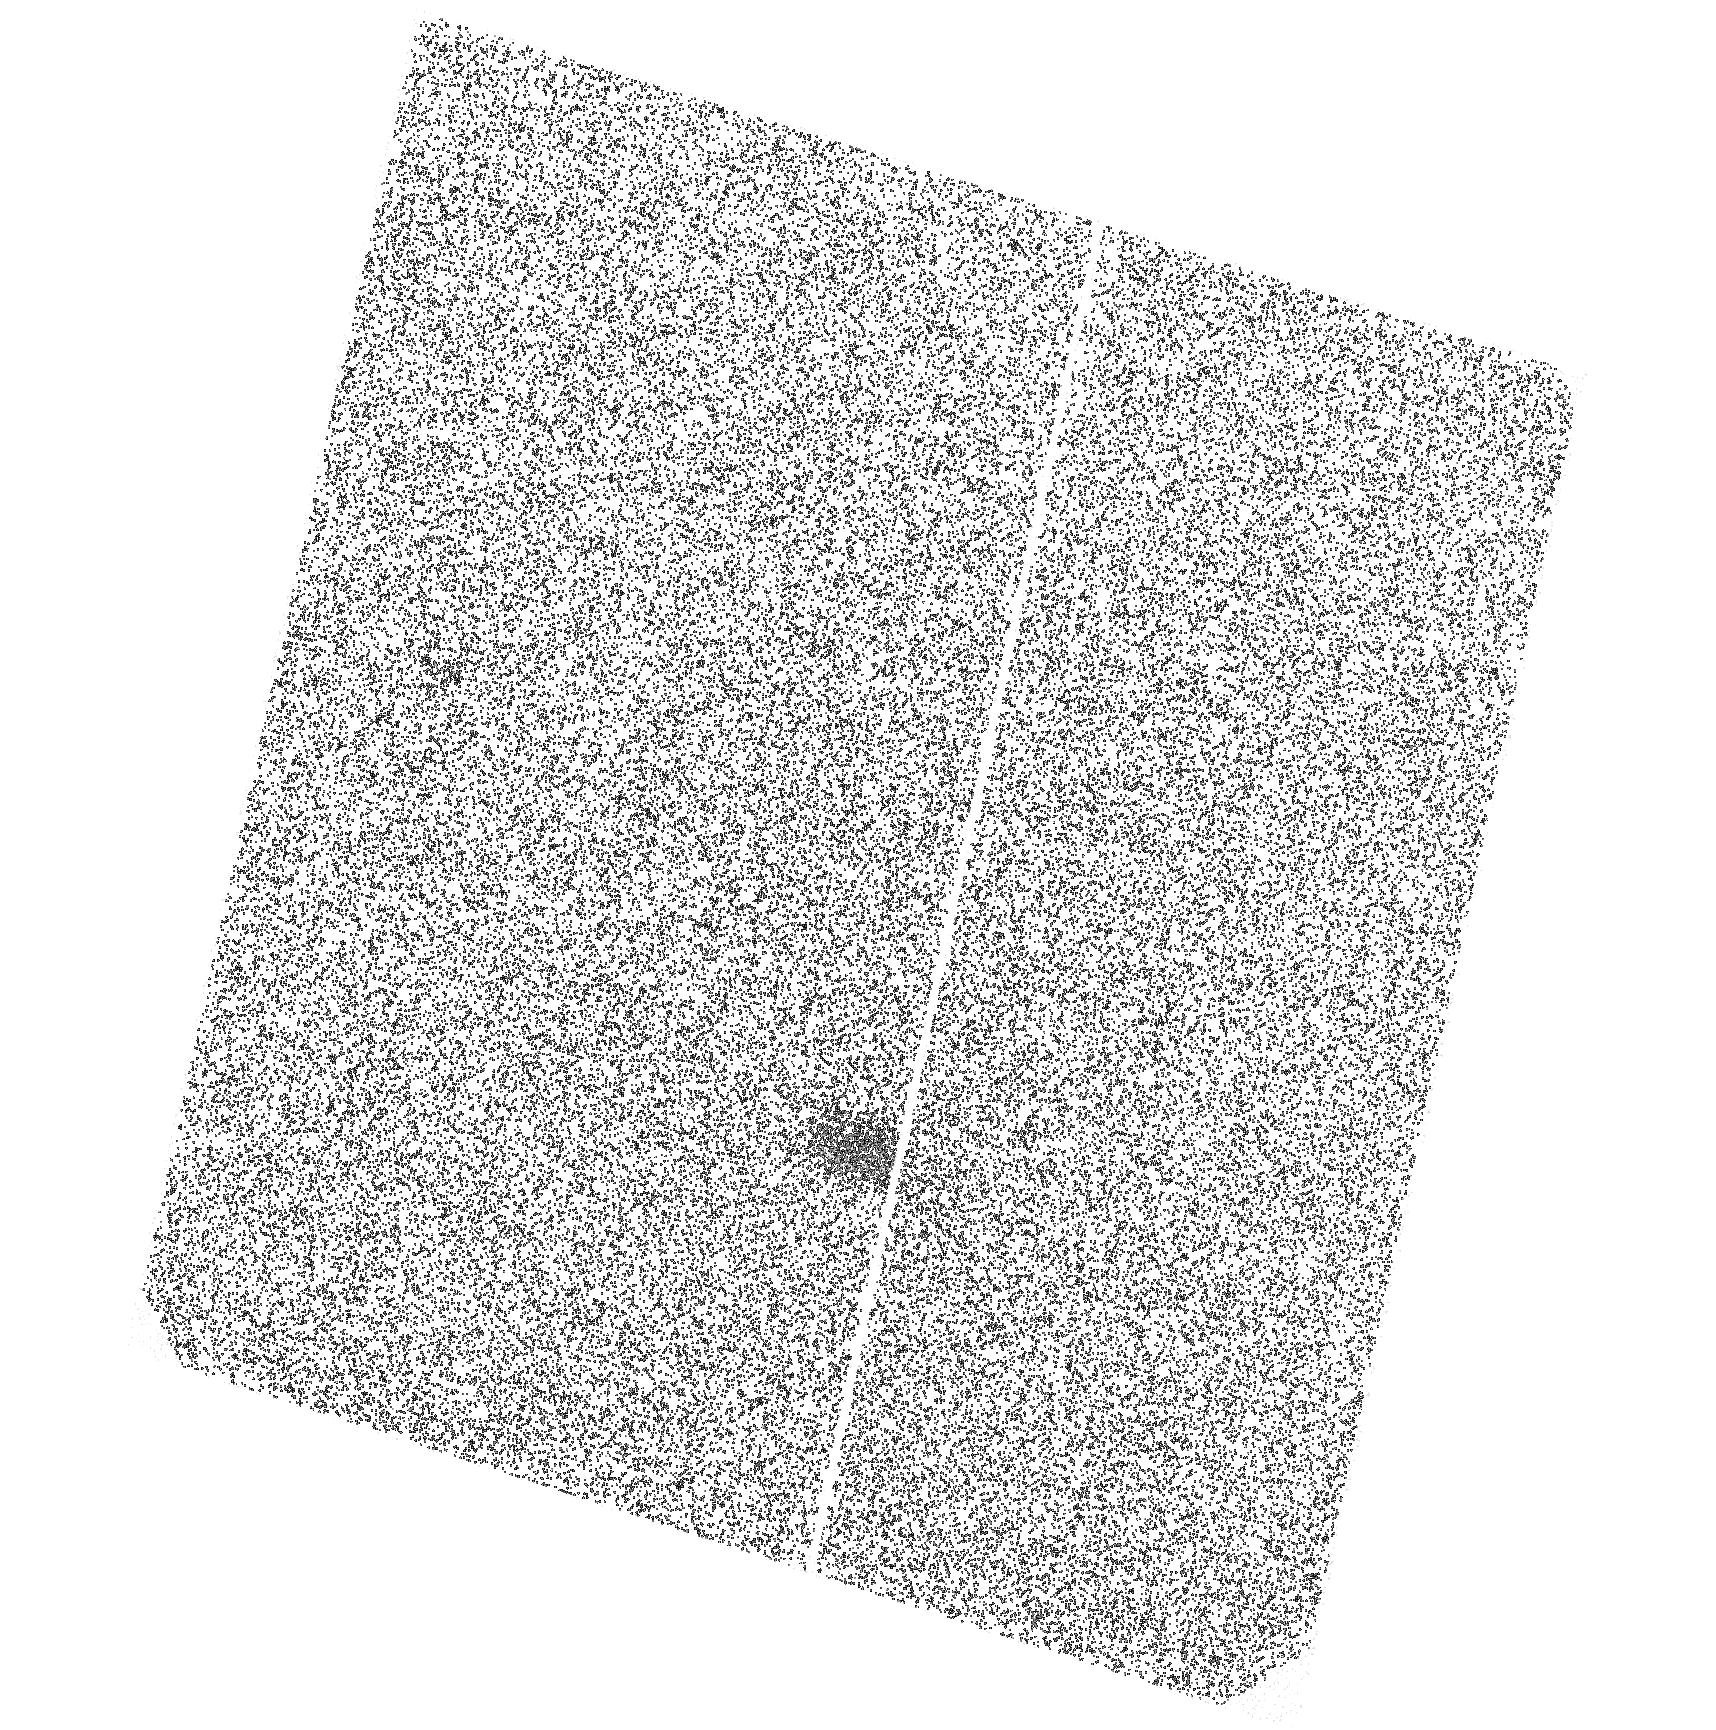
Target: PSRJ0108-1431. Instrument: ACS/SBC. Filter: F140LP. Exposure: 1.6 h. Observation ID: hst_14249_02_acs_sbc_f140lp_jcx502

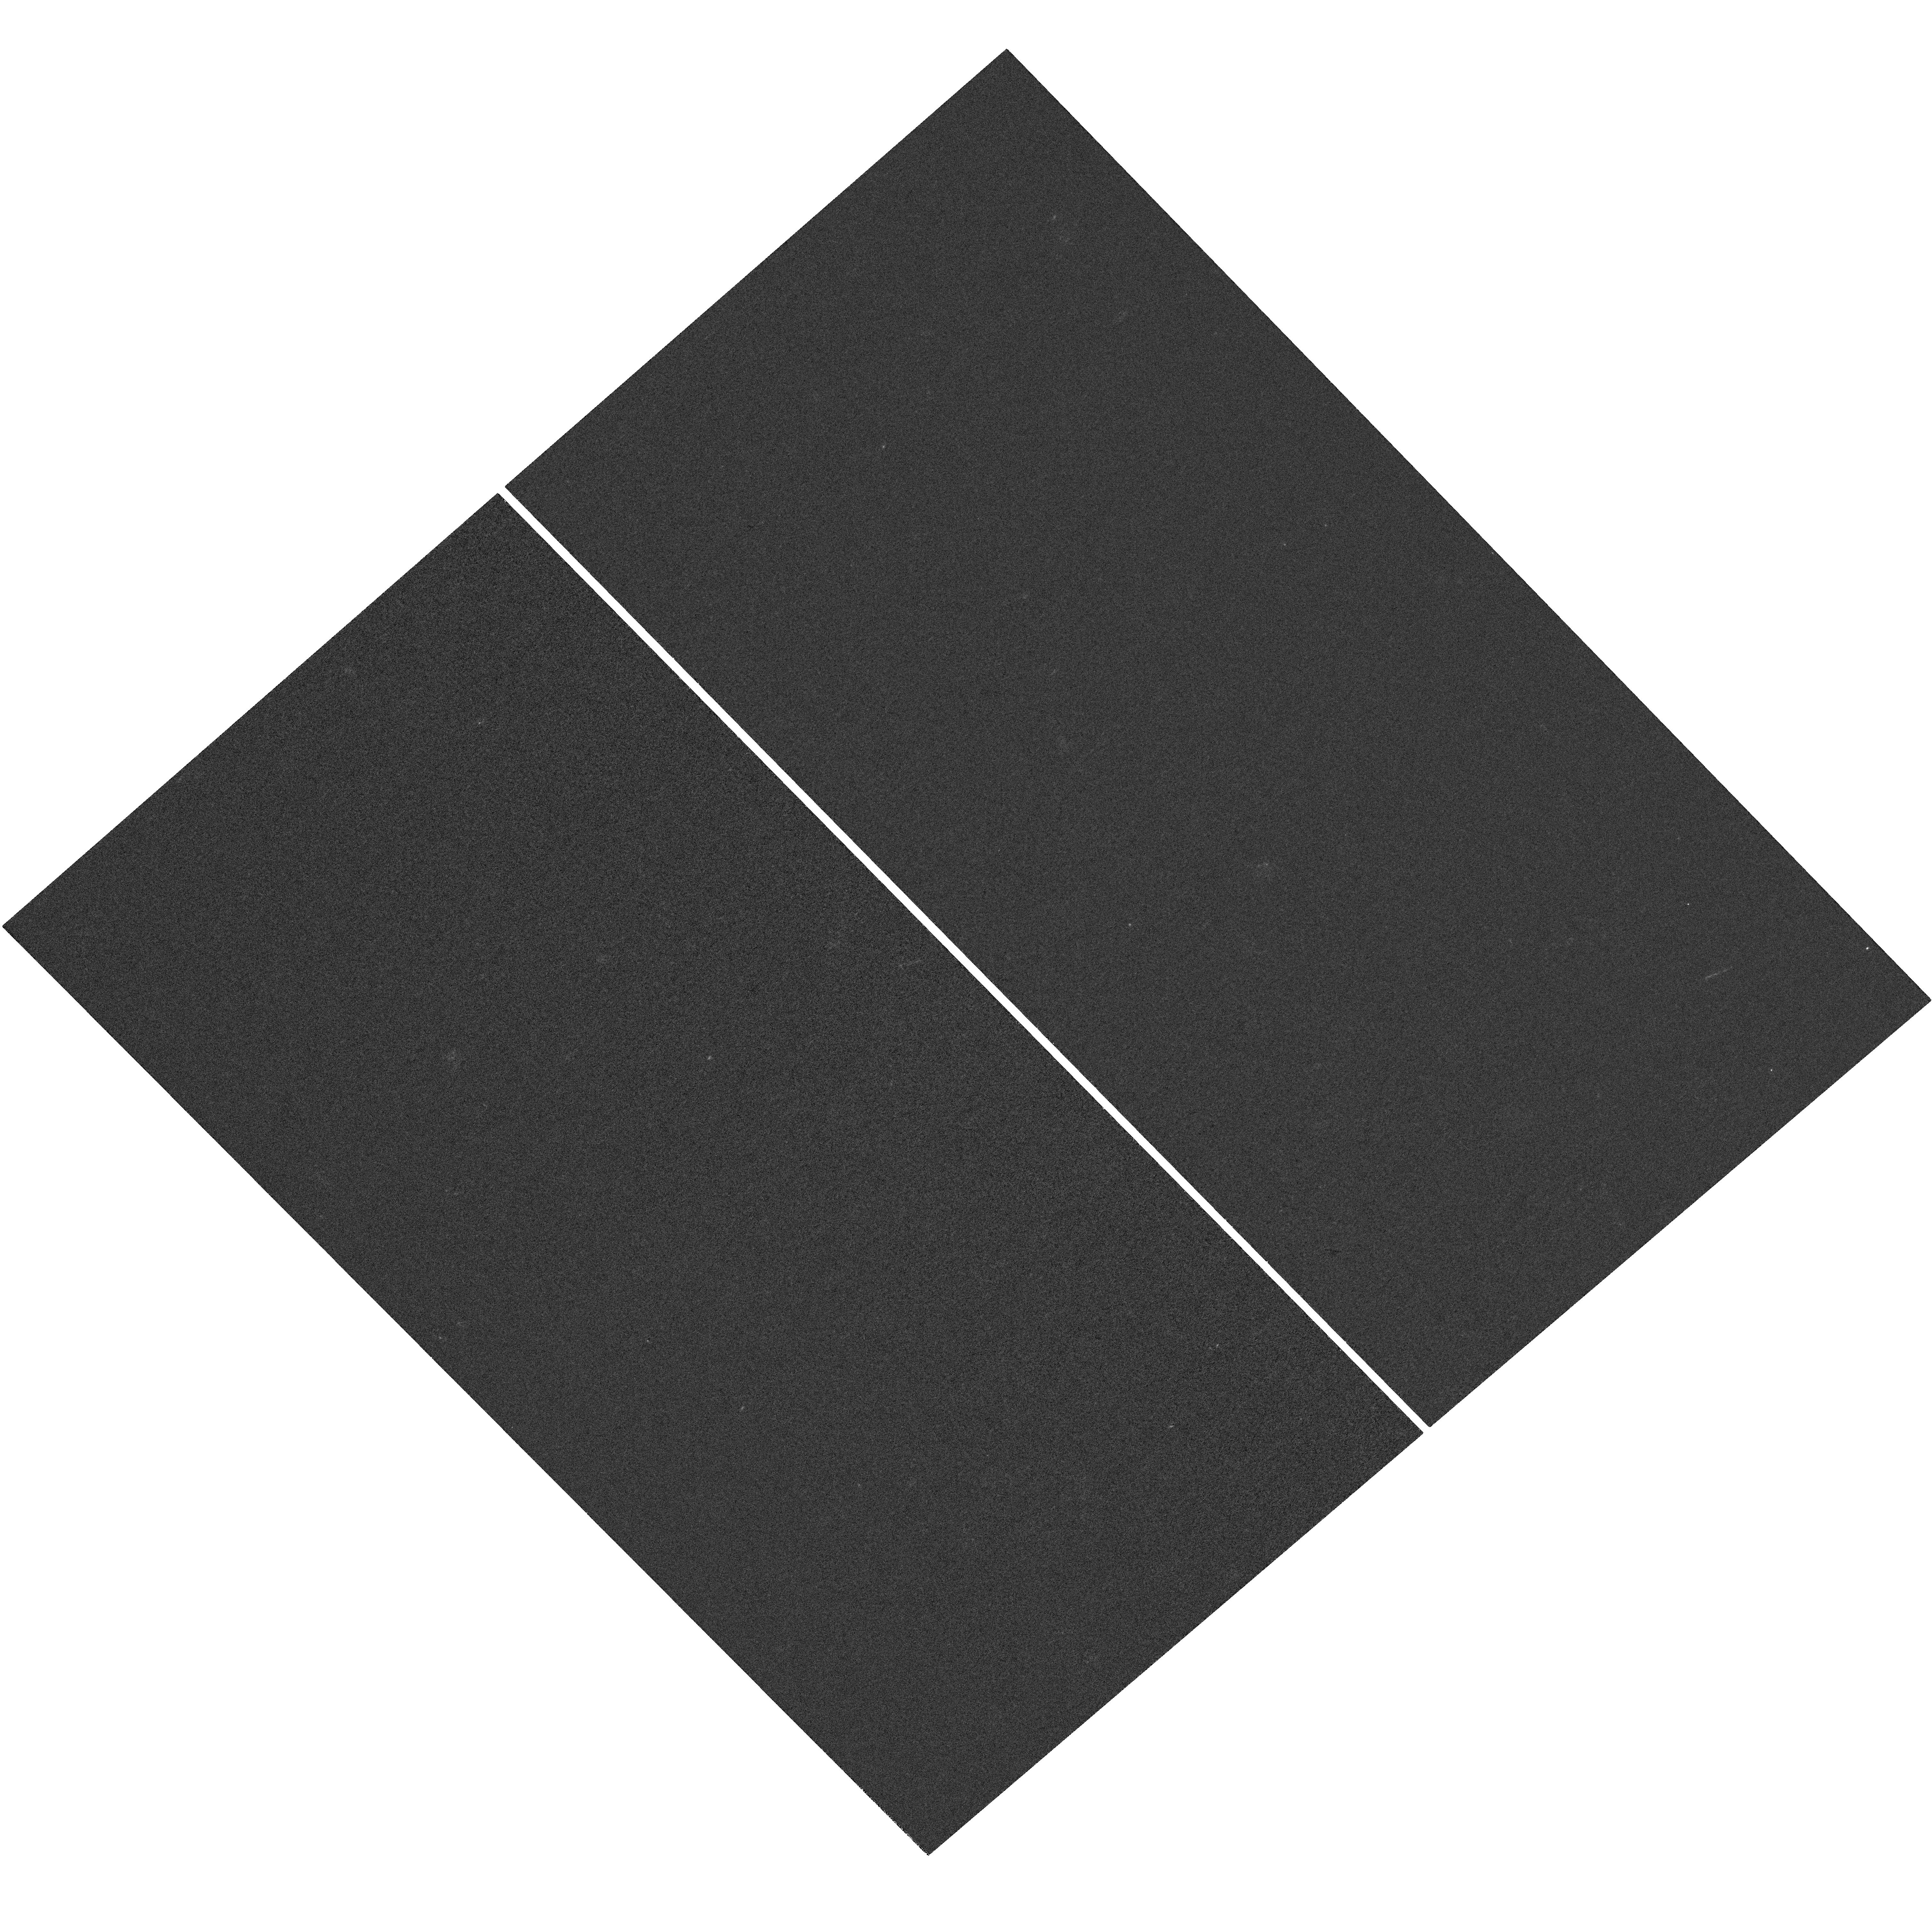
Target: PSRJ0108-1431-UPDATED. Instrument: WFC3/UVIS. Filter: F225W. Exposure: 1.4 h. Observation ID: hst_14249_51_wfc3_uvis_f225w_icx551

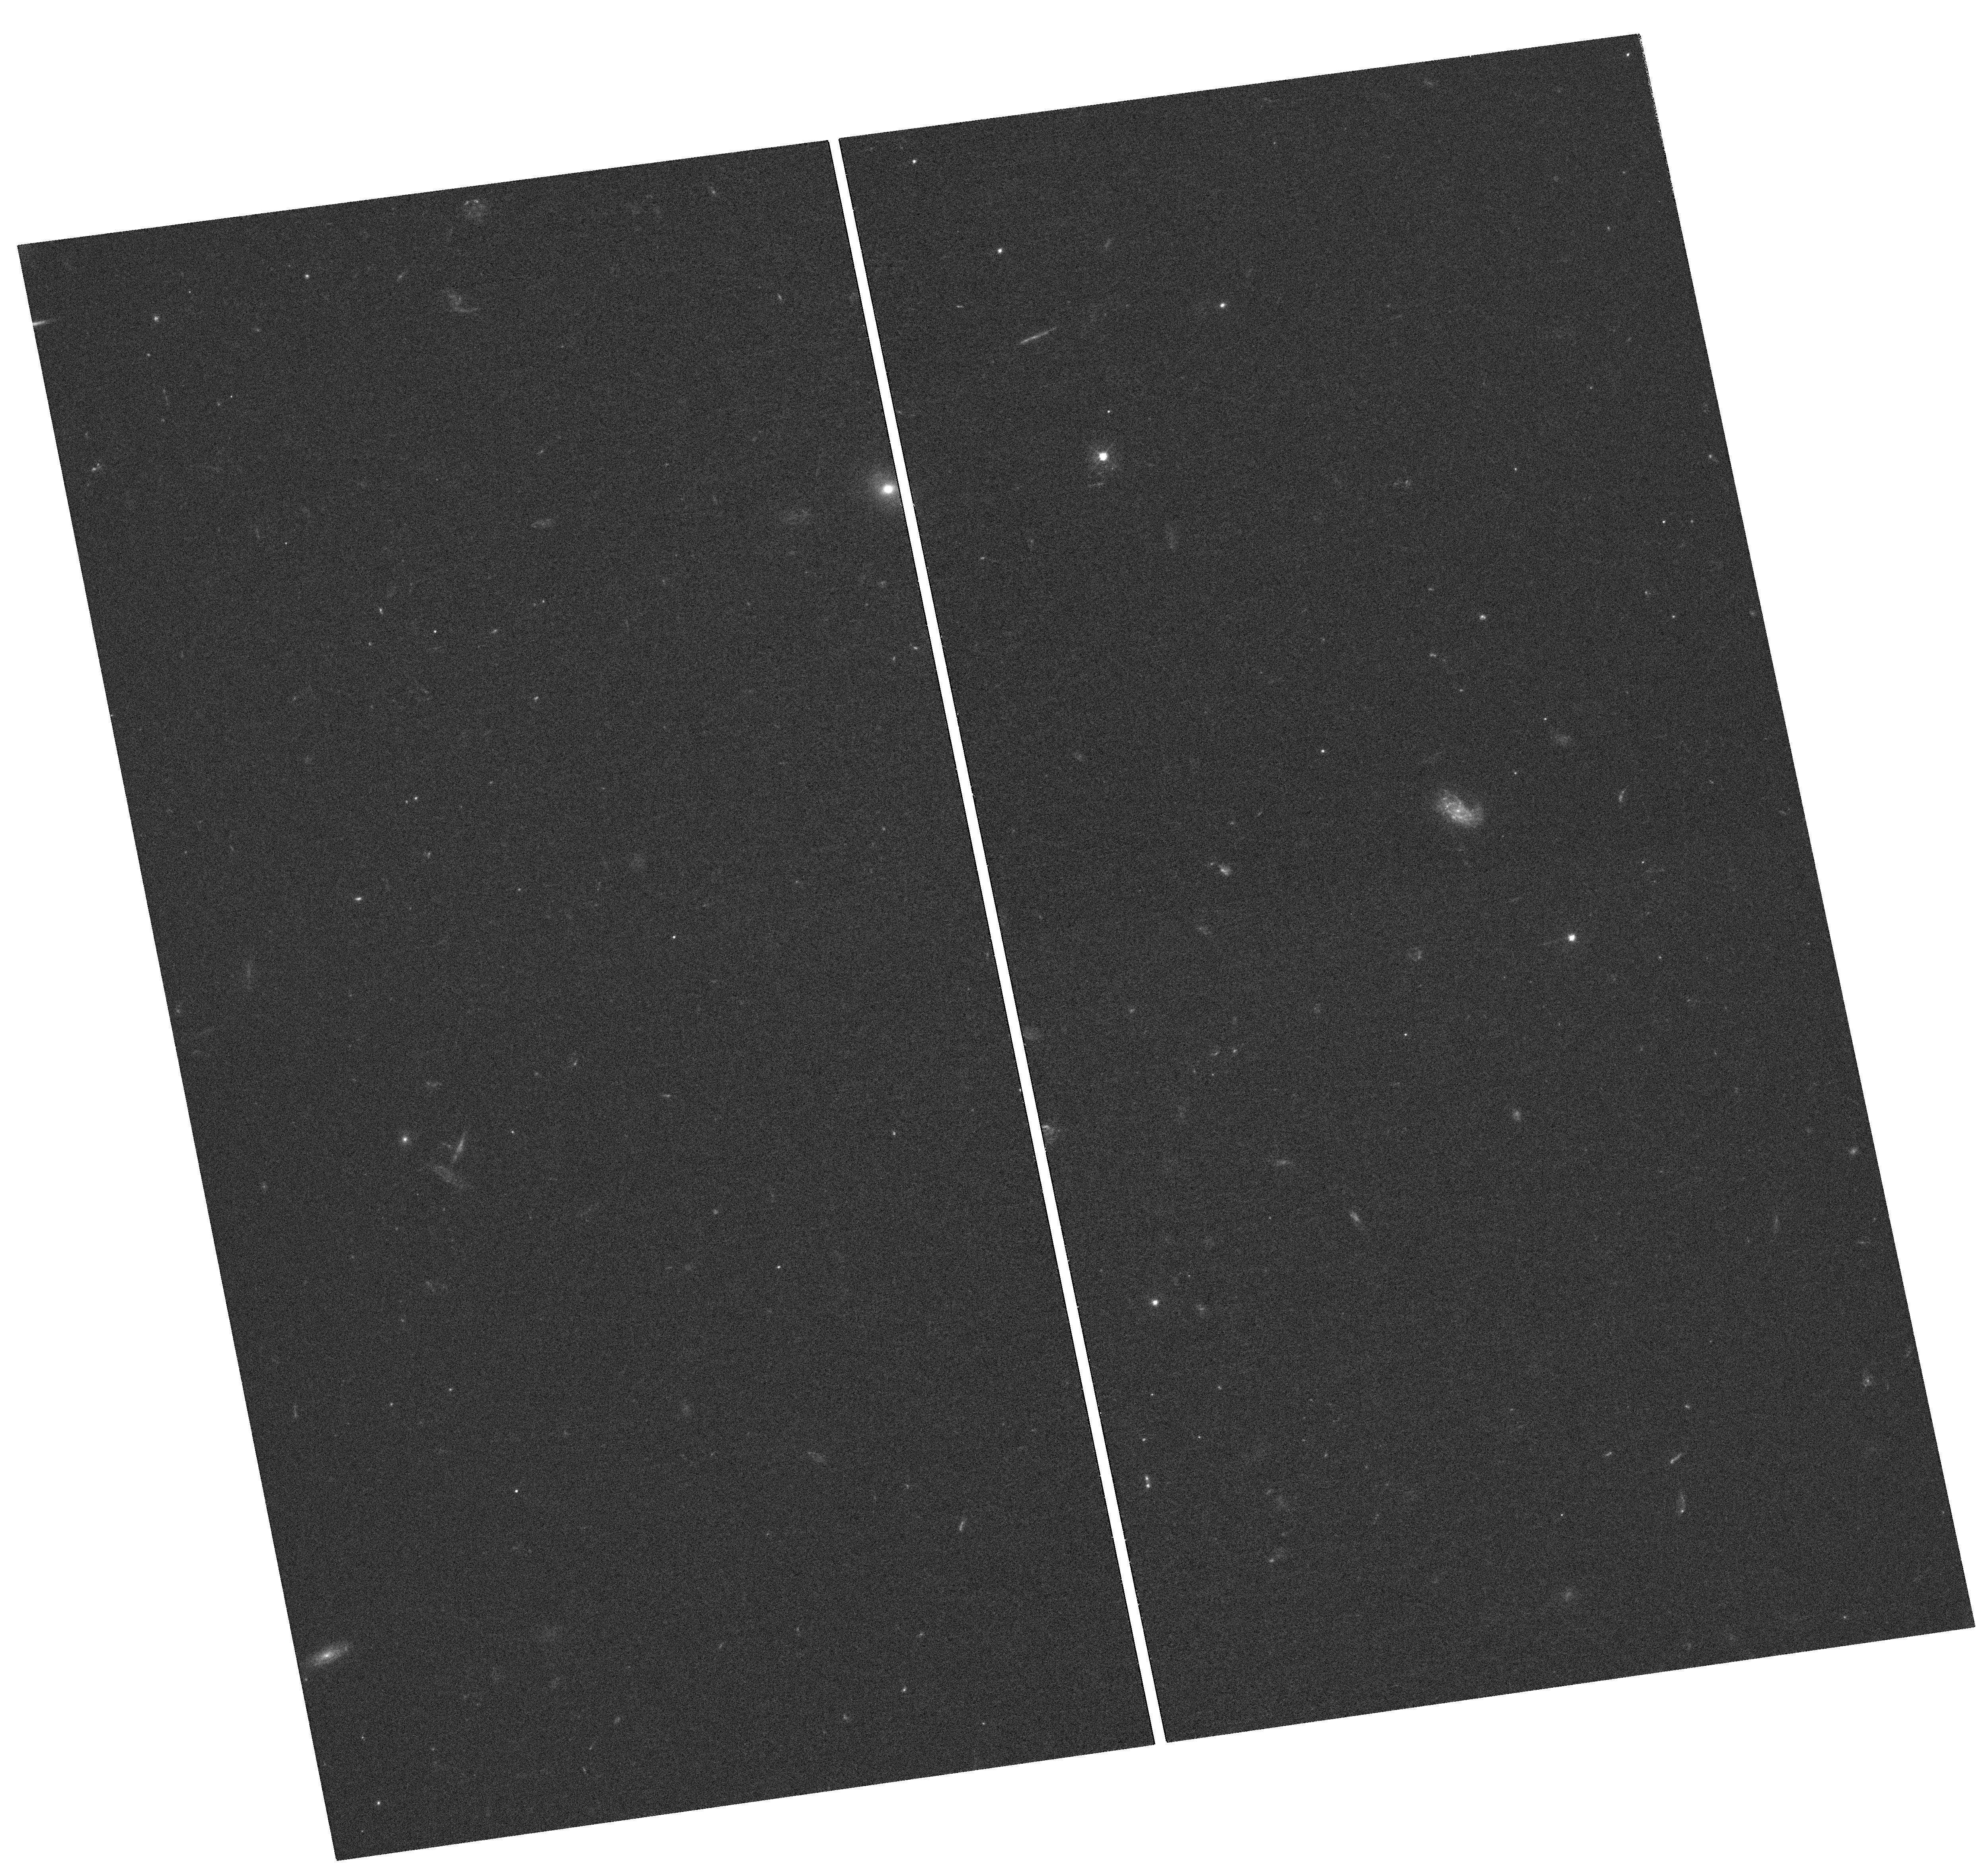
Target: PSRJ0108-1431. Instrument: WFC3/UVIS. Filter: F438W. Exposure: 1.4 h. Observation ID: hst_14249_01_wfc3_uvis_f438w_icx501

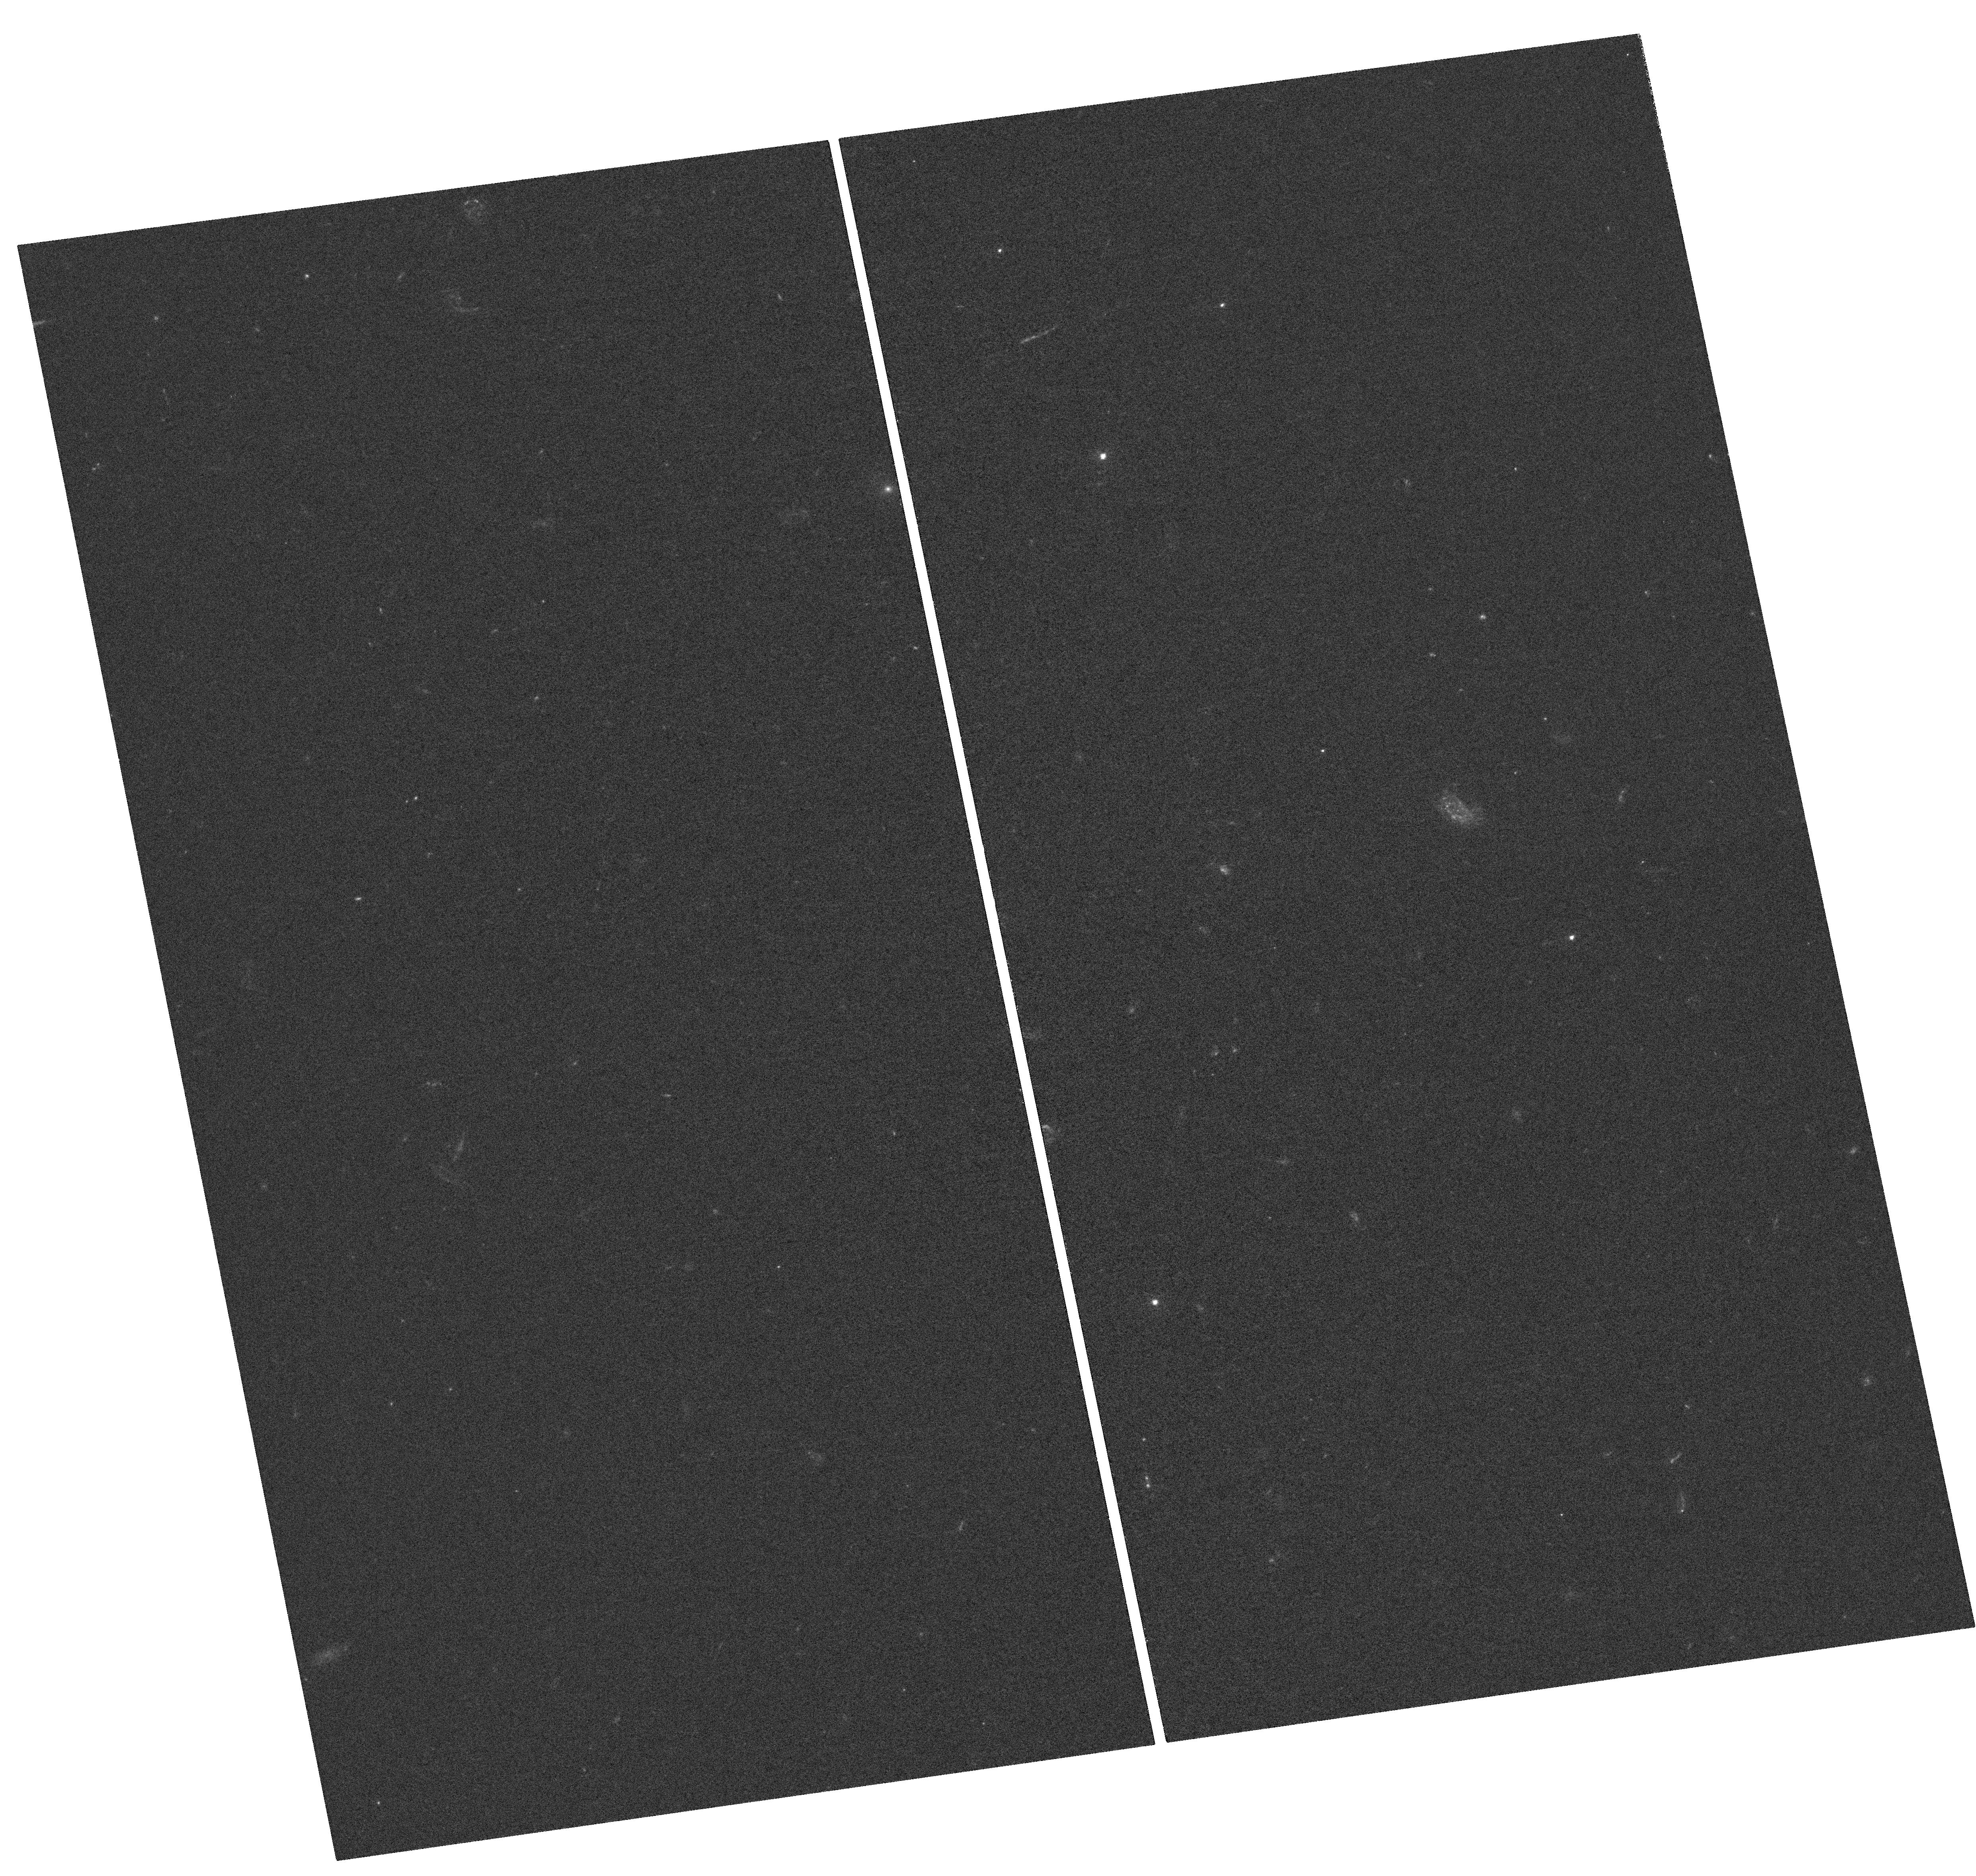
Target: PSRJ0108-1431. Instrument: WFC3/UVIS. Filter: F336W. Exposure: 1.4 h. Observation ID: hst_14249_01_wfc3_uvis_f336w_icx501

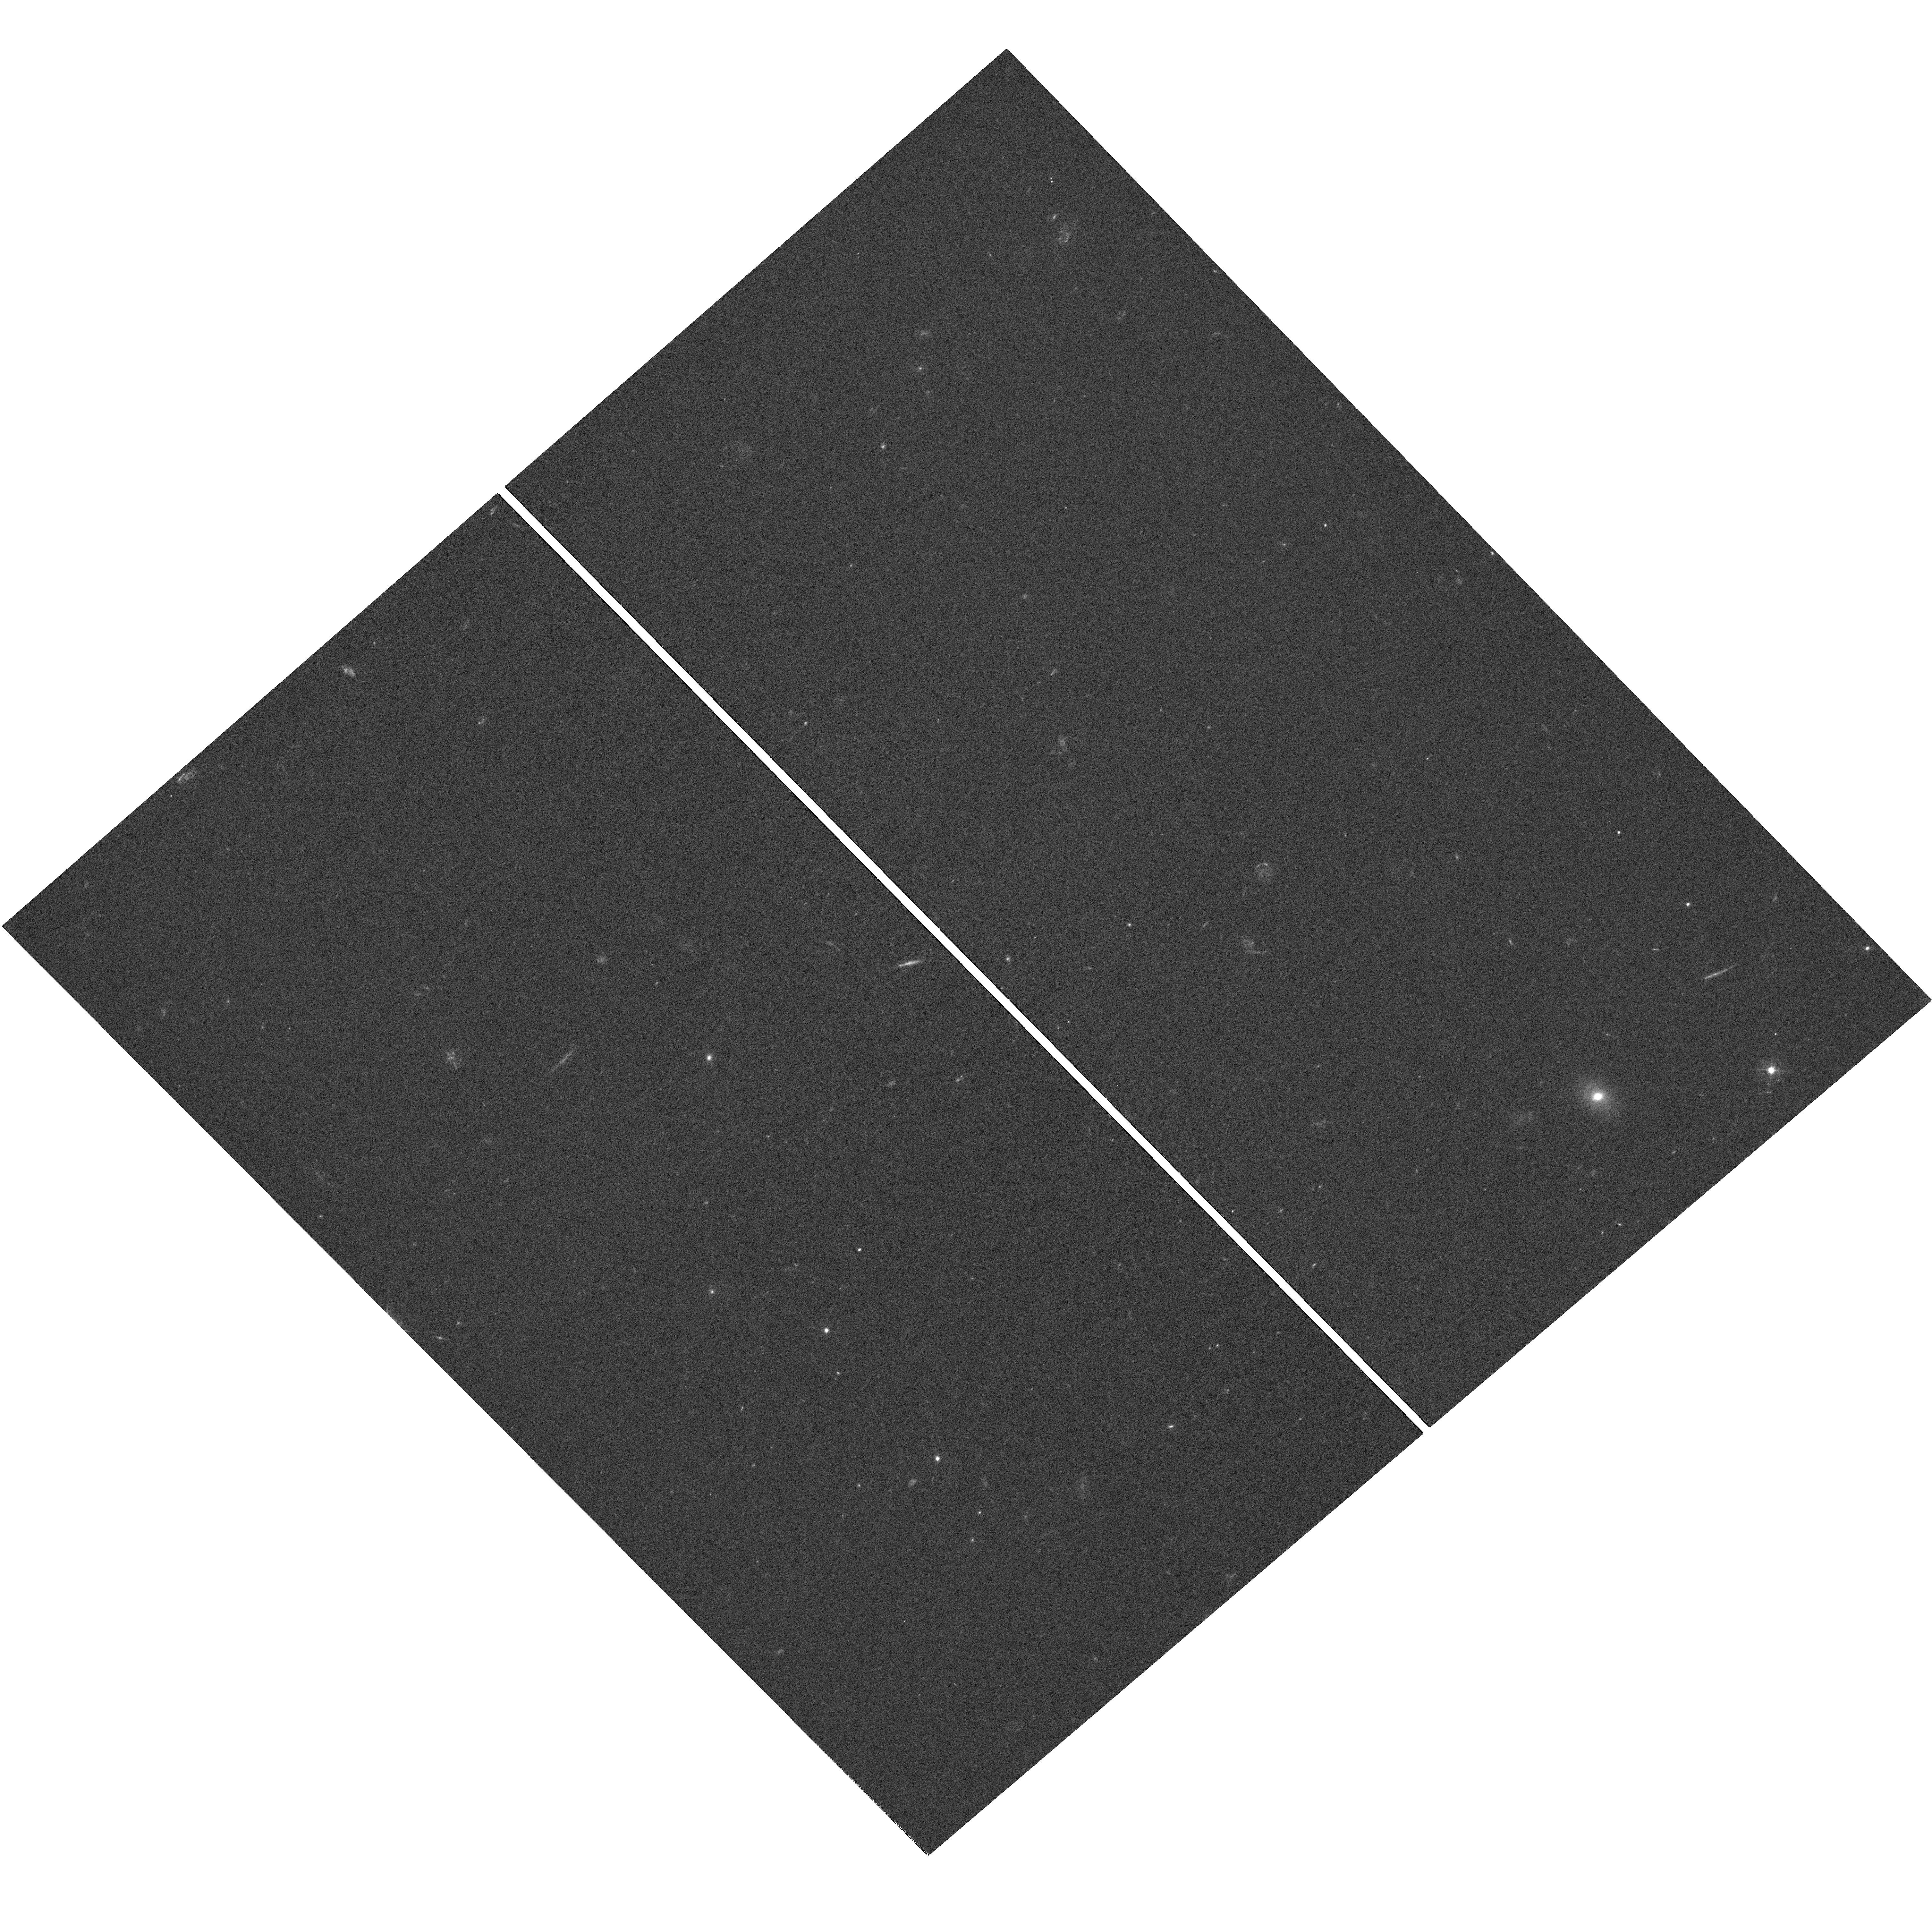
Target: PSRJ0108-1431-UPDATED. Instrument: WFC3/UVIS. Filter: F438W. Exposure: 1.4 h. Observation ID: hst_14249_51_wfc3_uvis_f438w_icx551

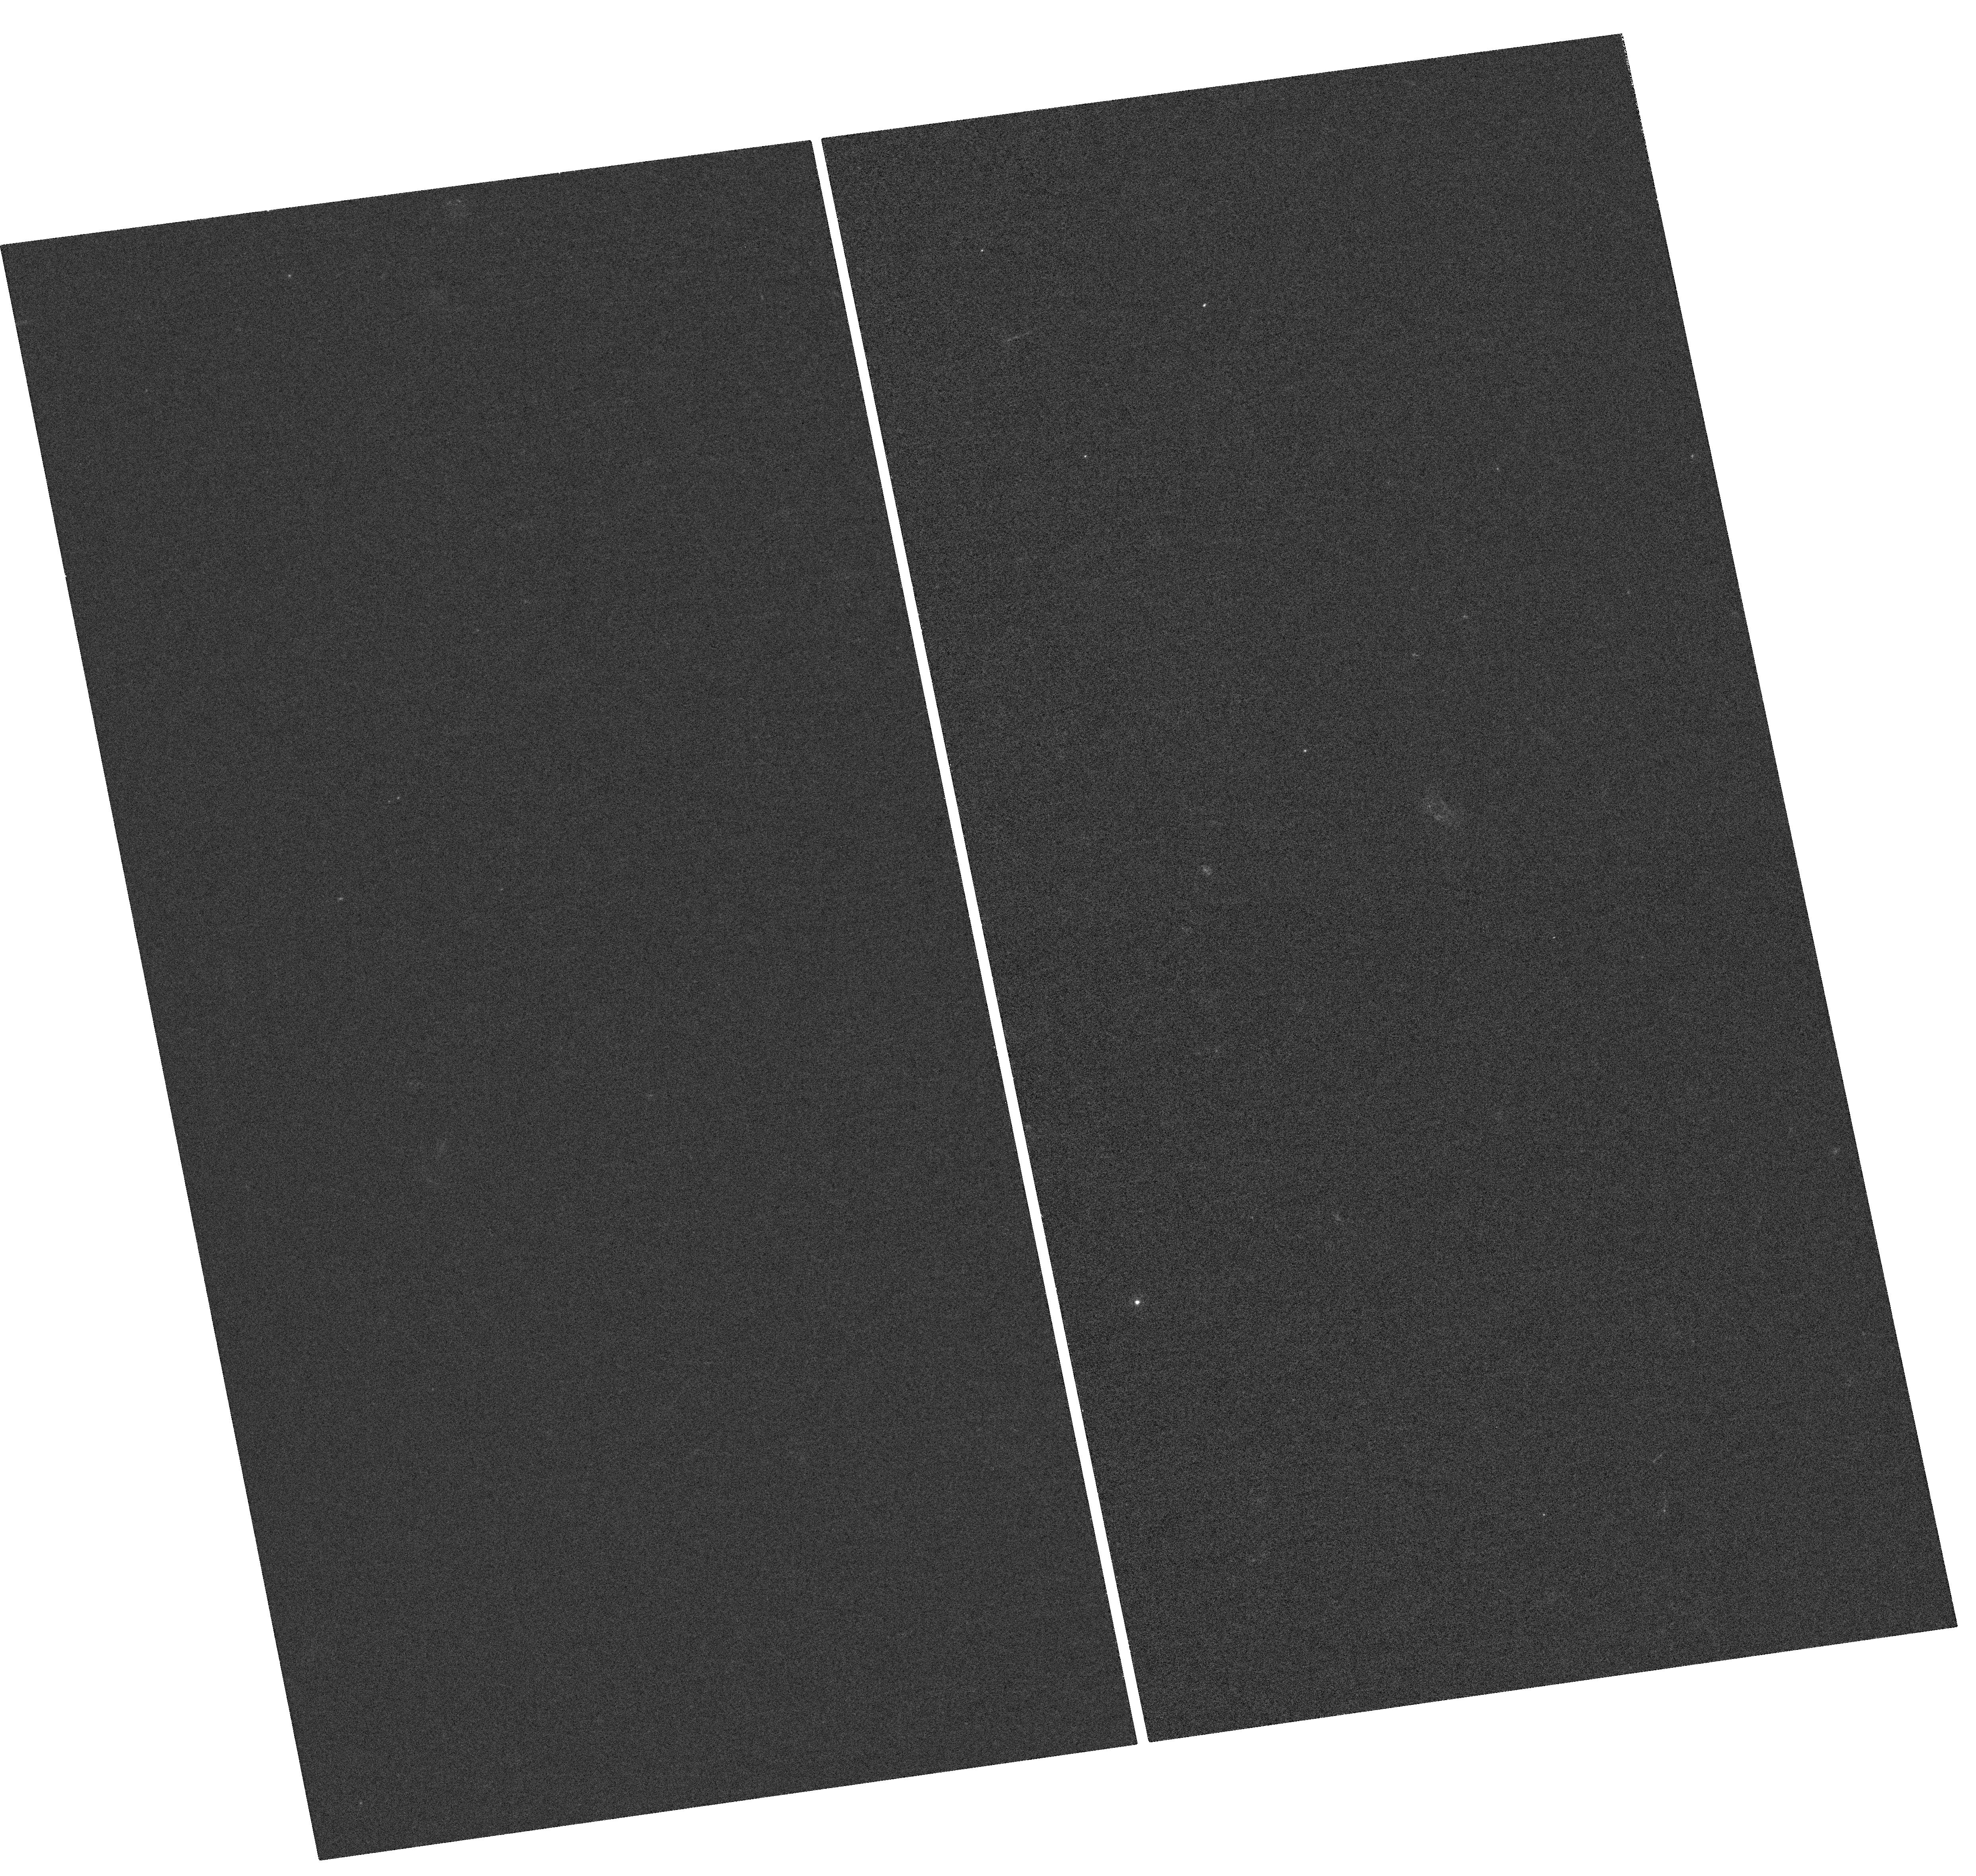
Target: PSRJ0108-1431. Instrument: WFC3/UVIS. Filter: F225W. Exposure: 1.4 h. Observation ID: hst_14249_01_wfc3_uvis_f225w_icx501

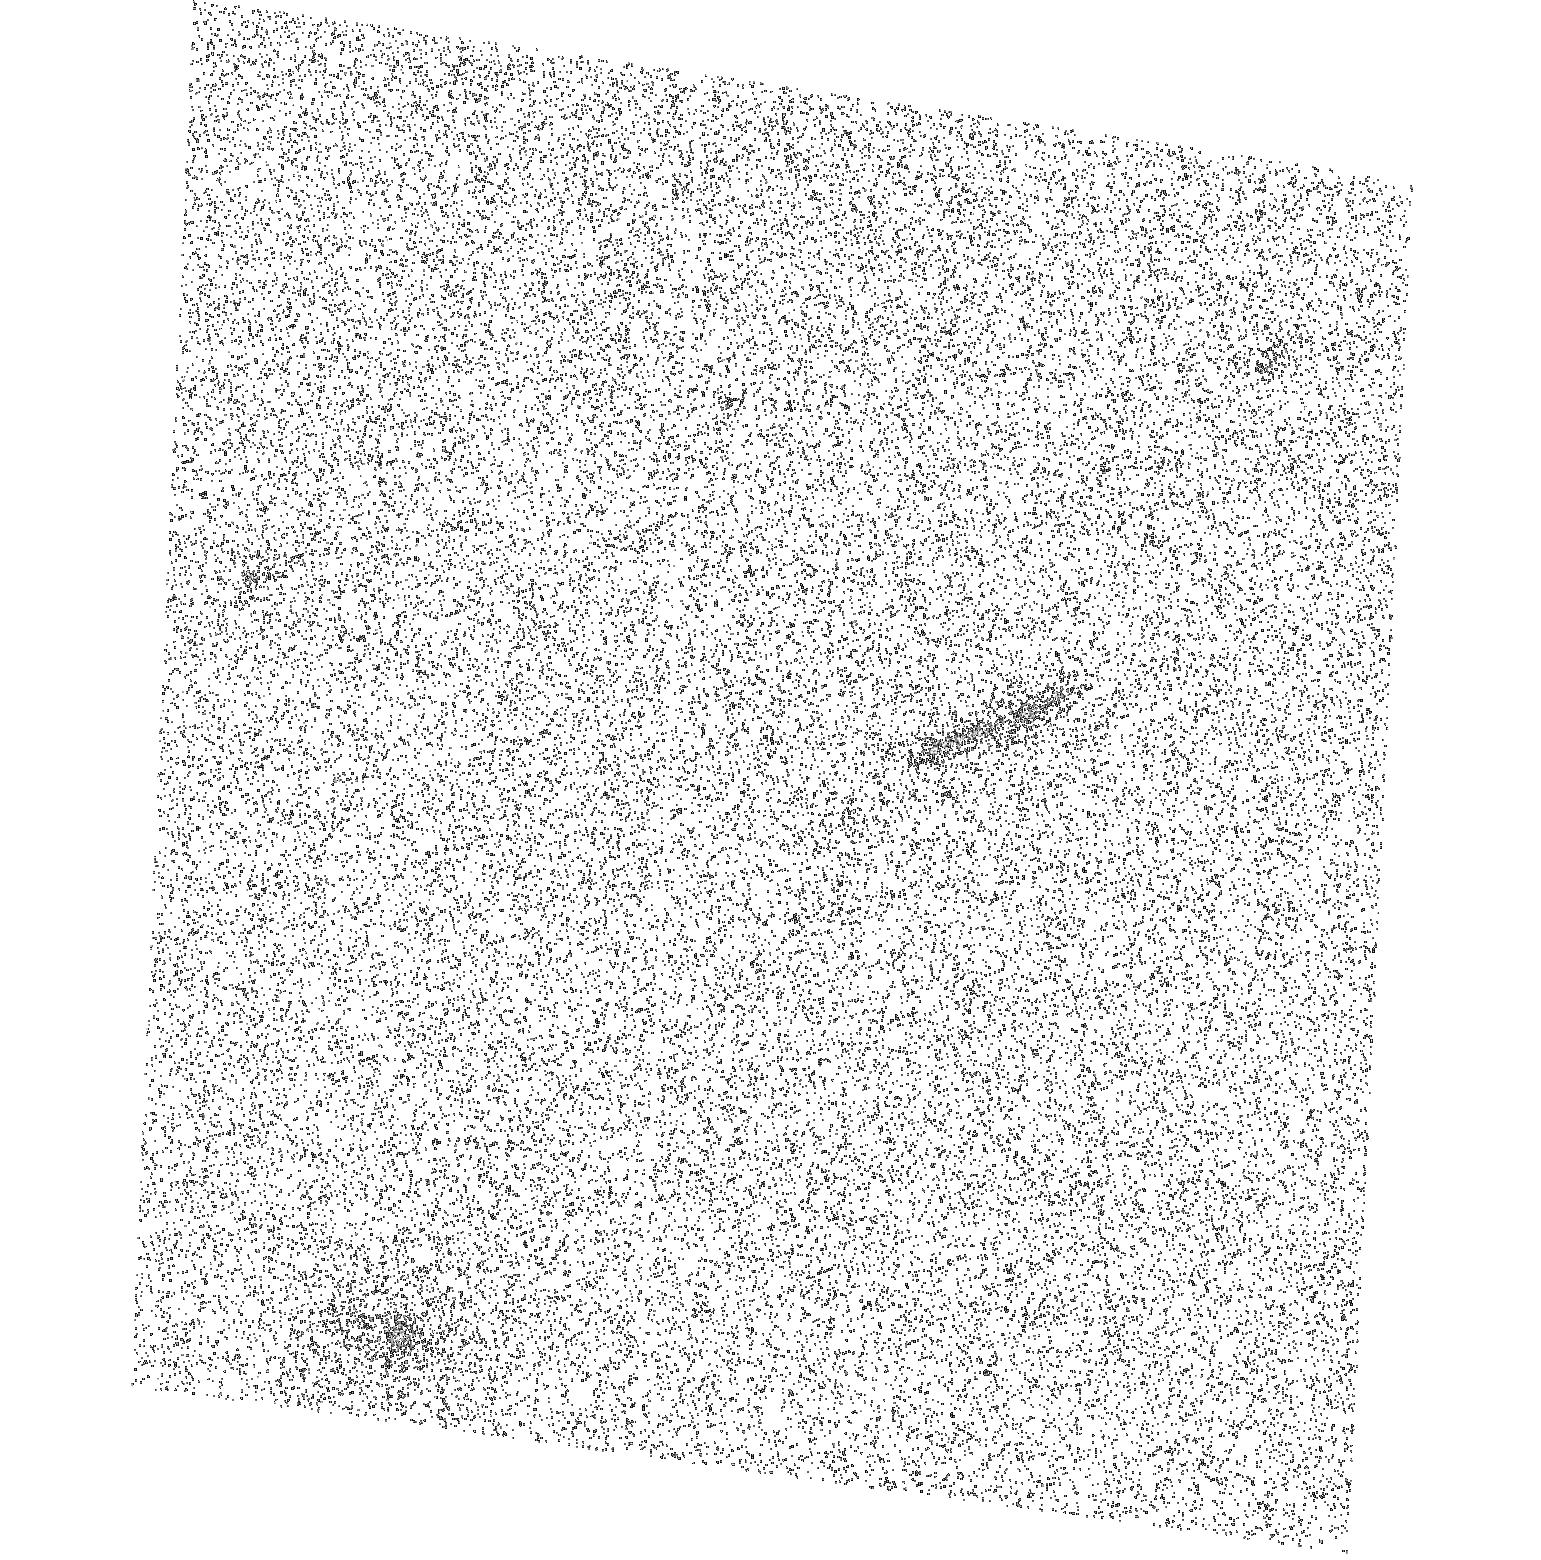
Target: PSRJ0108-1431-UPDATED. Instrument: ACS/SBC. Filter: F140LP. Exposure: 1.6 h. Observation ID: hst_14249_52_acs_sbc_f140lp_jcx552

The old pulsar PSR J0108-1431, a key target to understand the long-term evolution of neutron stars (PI: Mignani, Roberto)

The multi-wavelength study of >100 Myr old radio-pulsars holds the key to understanding the long-term evolution of neutron stars, including the advanced stages of the surface cooling history, and possible variations in the magnetosphere properties. Near-UV observations of neutron stars are particularly important for such studies because they offer the chance to explore both thermal and non-thermal emission processes. The first aim of this proposal is to obtain a robust detection of the candidate optical counterpart (U=26.4) to the 166 Myr old radio pulsar PSR J0108-1431, discovered by us with the VLT, through WFC3/UVIS imaging in the U and B bands. The detection of a point source at the pulsar radio position, computed from its VLBI radio coordinates and proper motion, with U and B-band fluxes compatible with those of the candidate counterpart, will firmly secure our proposed identification. The second aim is to obtain the first measurement of the pulsar flux in the optical-UV with both the WFC3/UVIS and the ACS/SBC. This will enable us to determine the slope of the Rayleigh-Jeans continuum, only hinted in the VLT data, affected by large errors, and measure the temperature of the bulk of the neutron star surface, too cold to be detected in the X-rays where only hot polar caps have been detected with Chandra and XMM-Newton. The measured temperature will provide the crucial information to constrain neutron star cooling curves for ages>100 Myr, where theoretical predictions are highly uncertain, and from them verify different models of the neutron star interior.